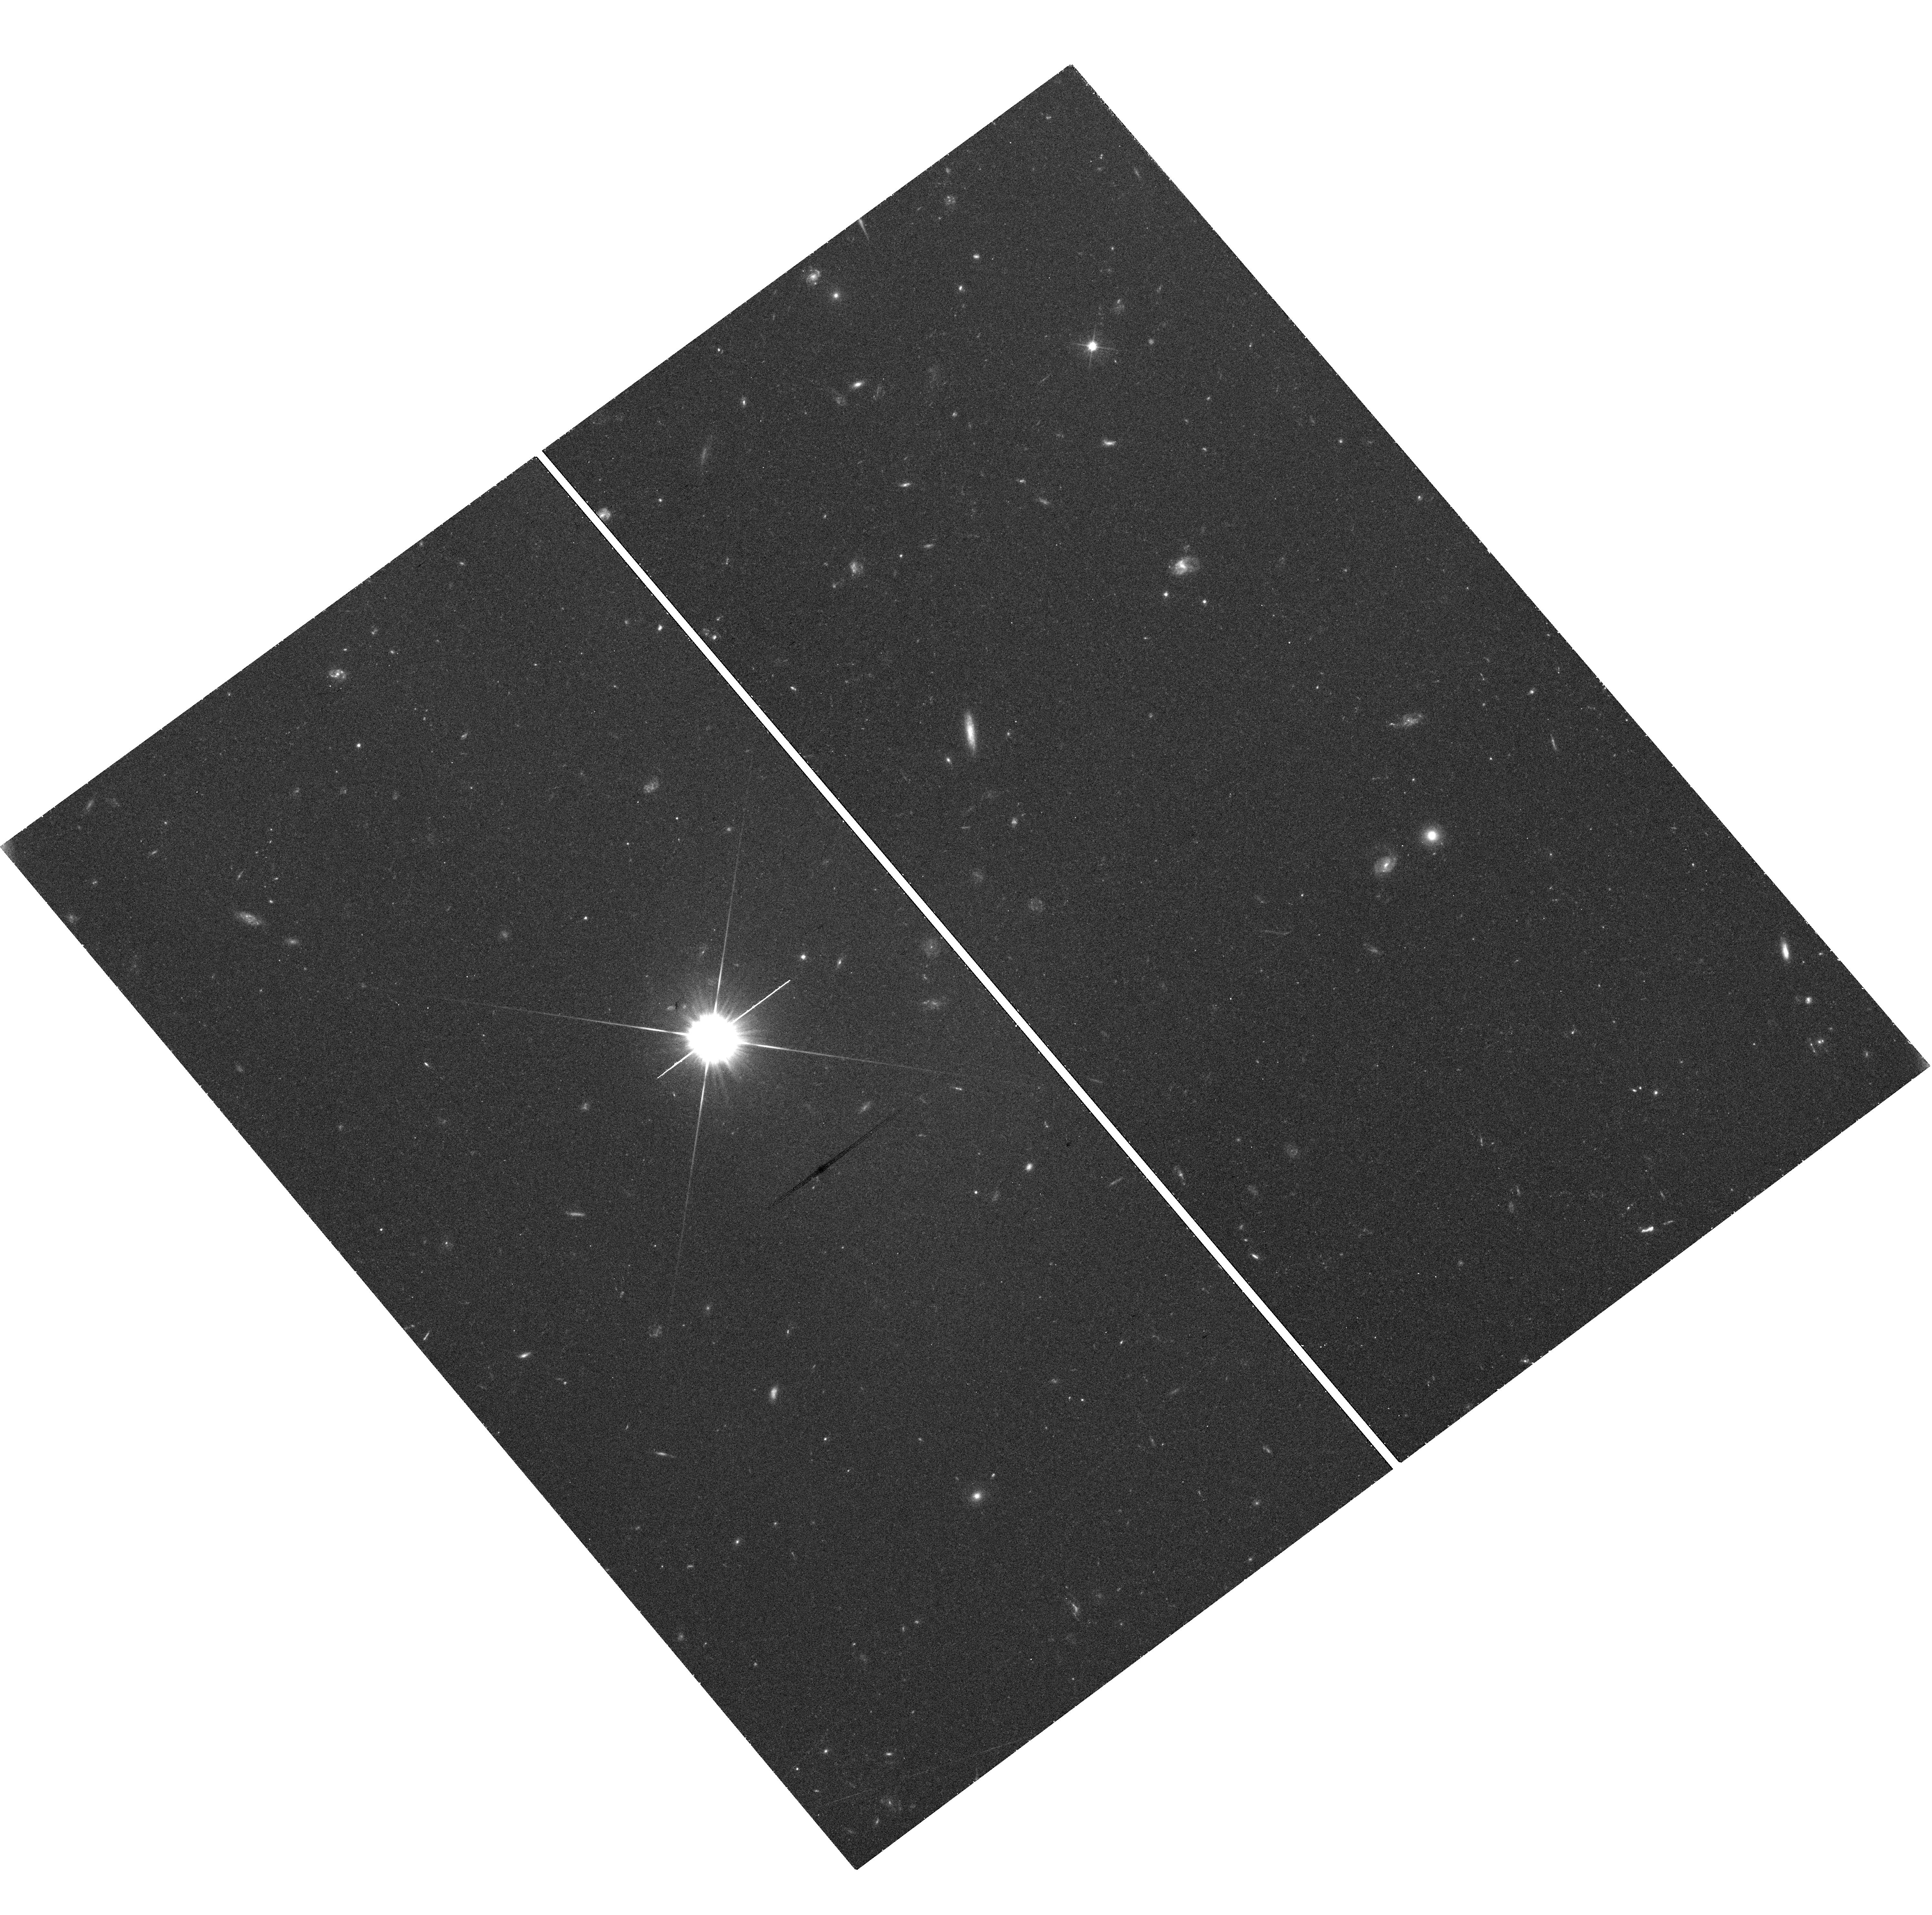
Target: SHIZELS-8. Instrument: WFC3/UVIS. Filter: F606W. Exposure: 44 min. Observation ID: hst_14719_03_wfc3_uvis_f606w_id5i03

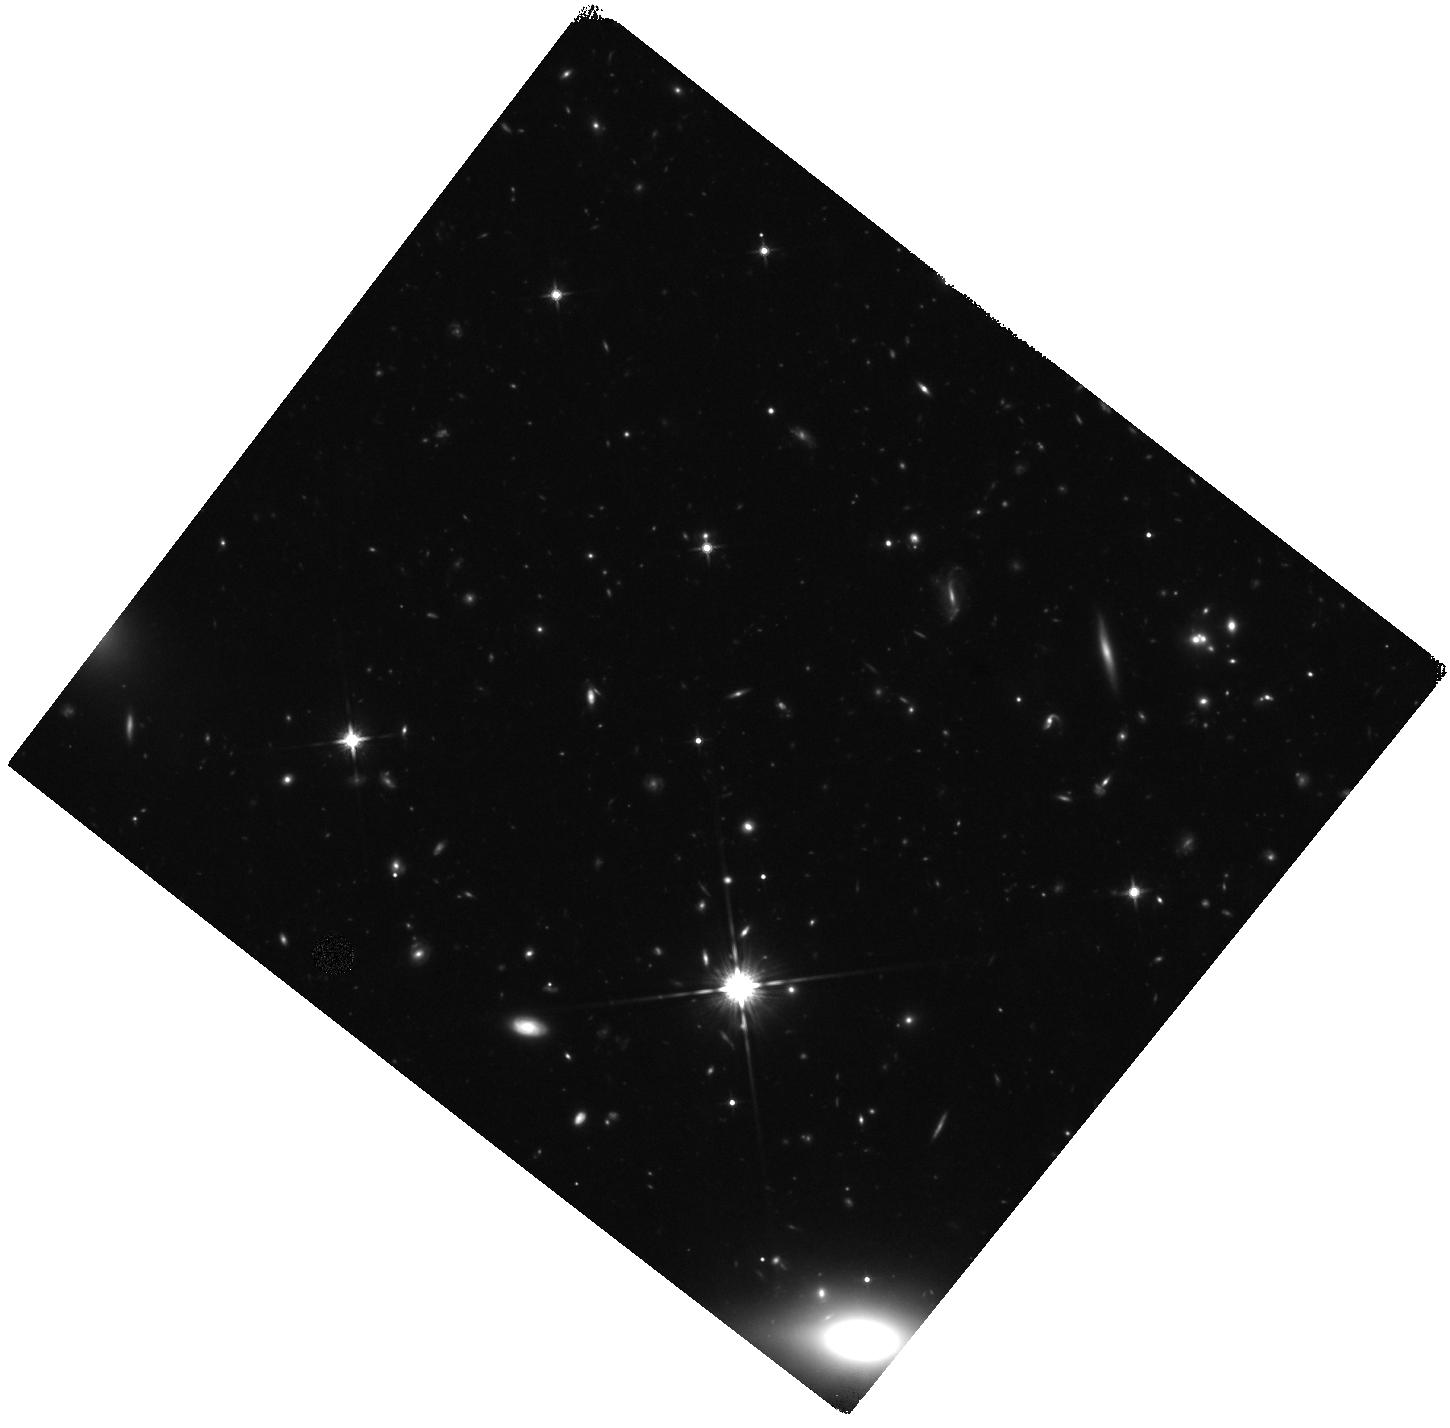
Target: SHIZELS-14. Instrument: WFC3/IR. Filter: F140W. Exposure: 44 min. Observation ID: hst_14719_18_wfc3_ir_f140w_id5i18

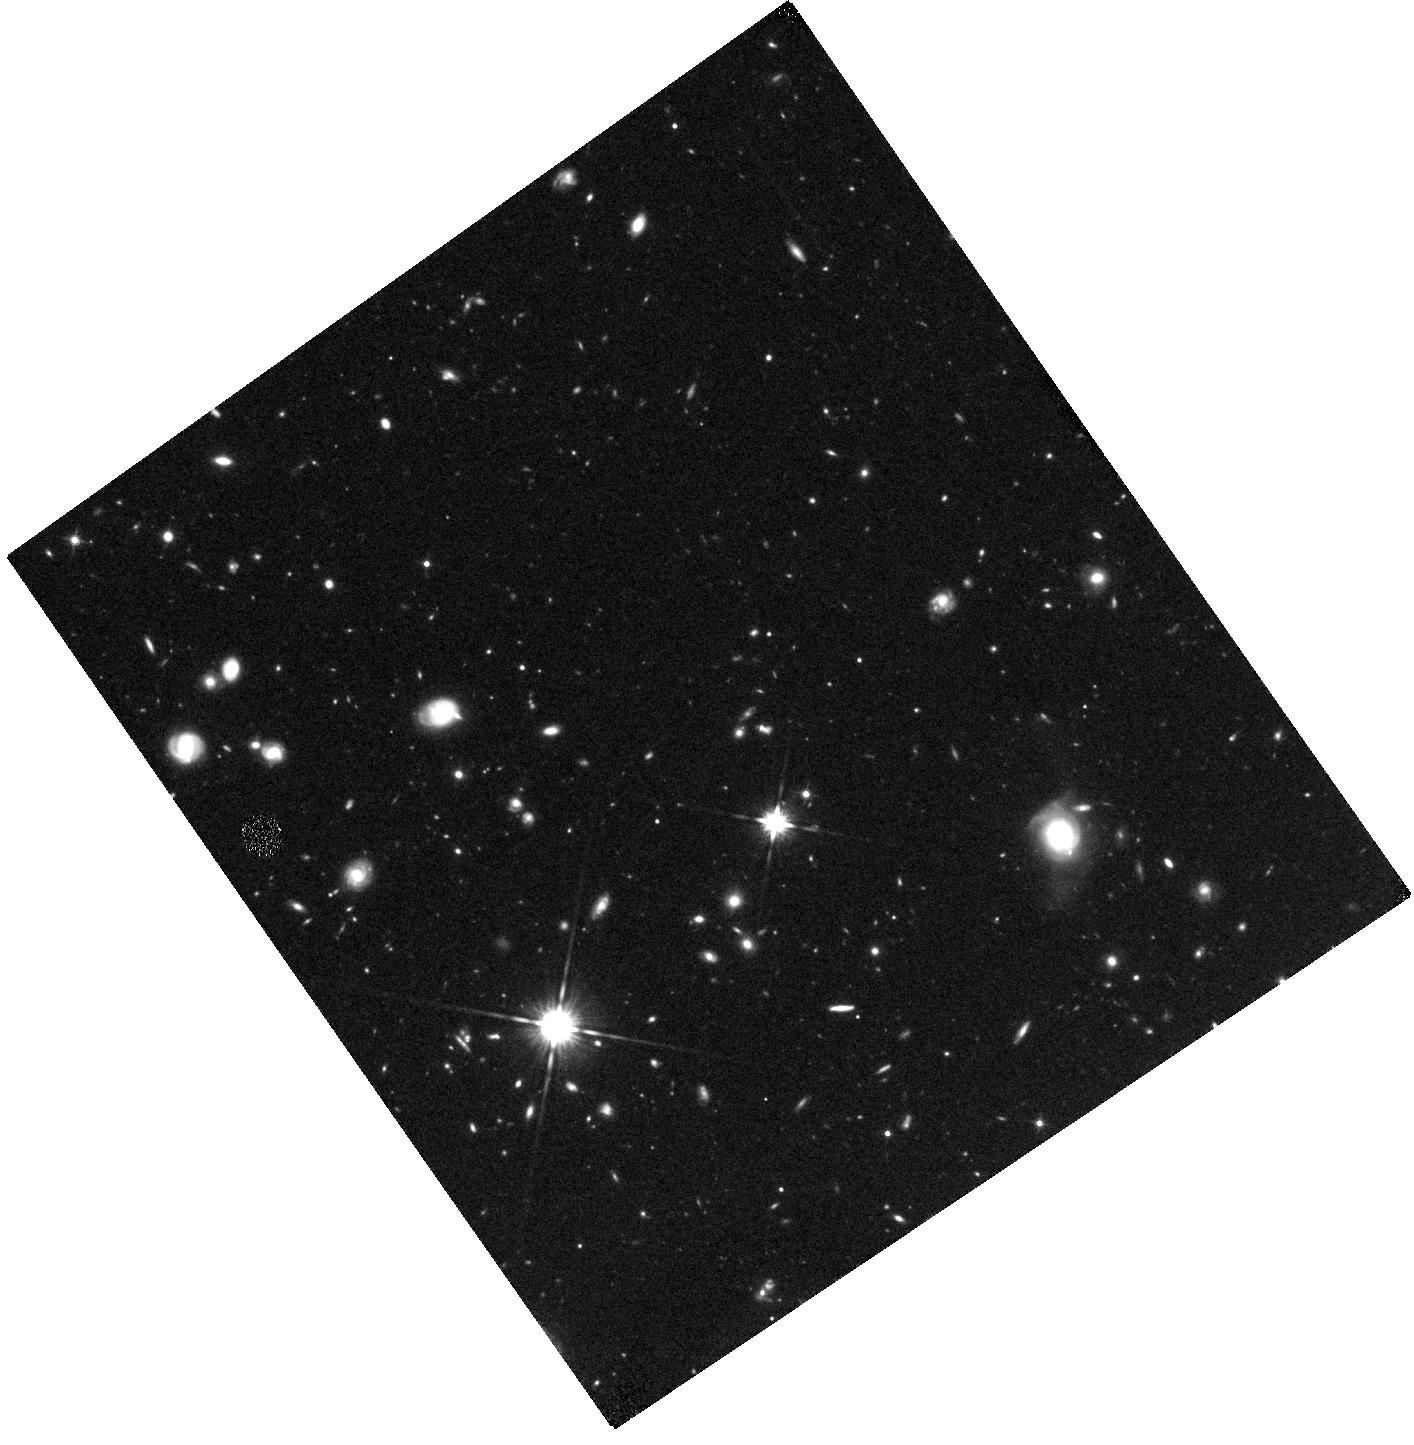
Target: SHIZELS-10. Instrument: WFC3/IR. Filter: F140W. Exposure: 44 min. Observation ID: hst_14719_08_wfc3_ir_f140w_id5i08

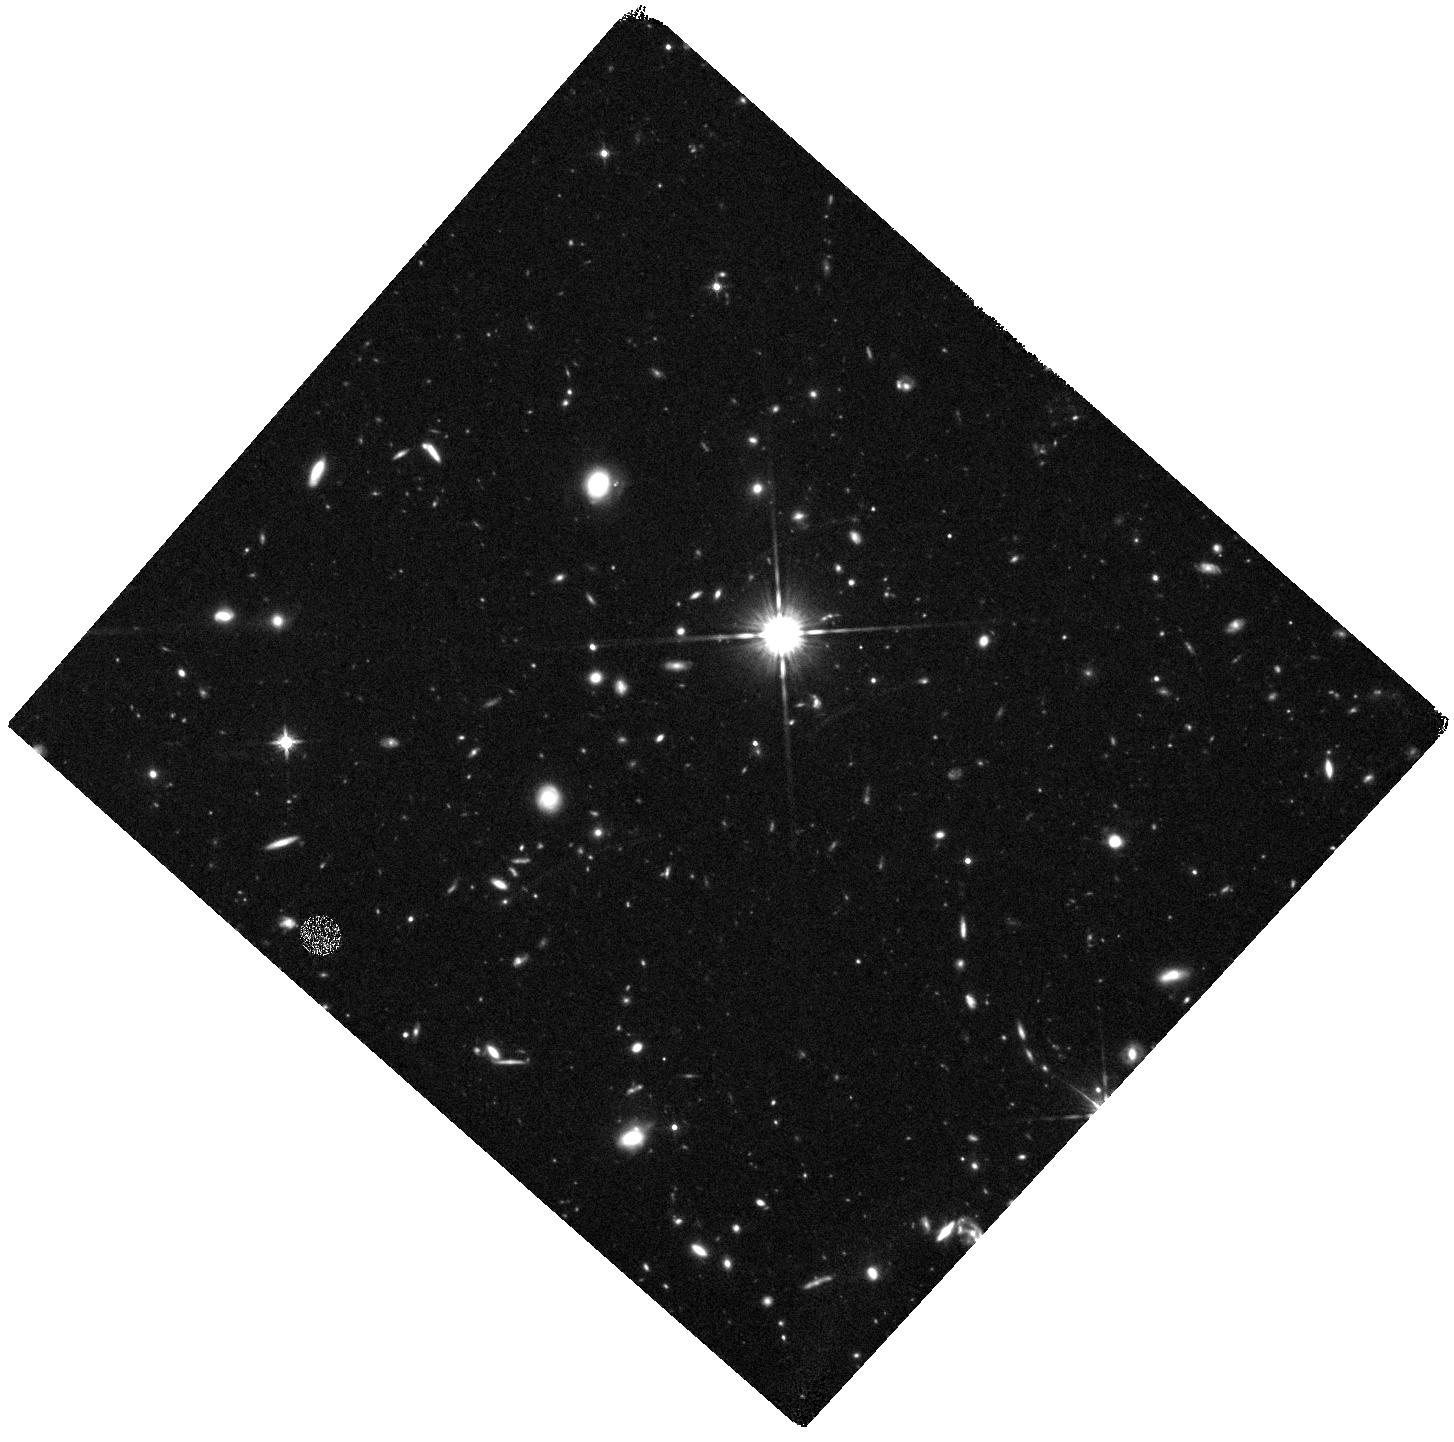
Target: NIFS-HIZELS-3. Instrument: WFC3/IR. Filter: F140W. Exposure: 44 min. Observation ID: hst_14719_16_wfc3_ir_f140w_id5i16

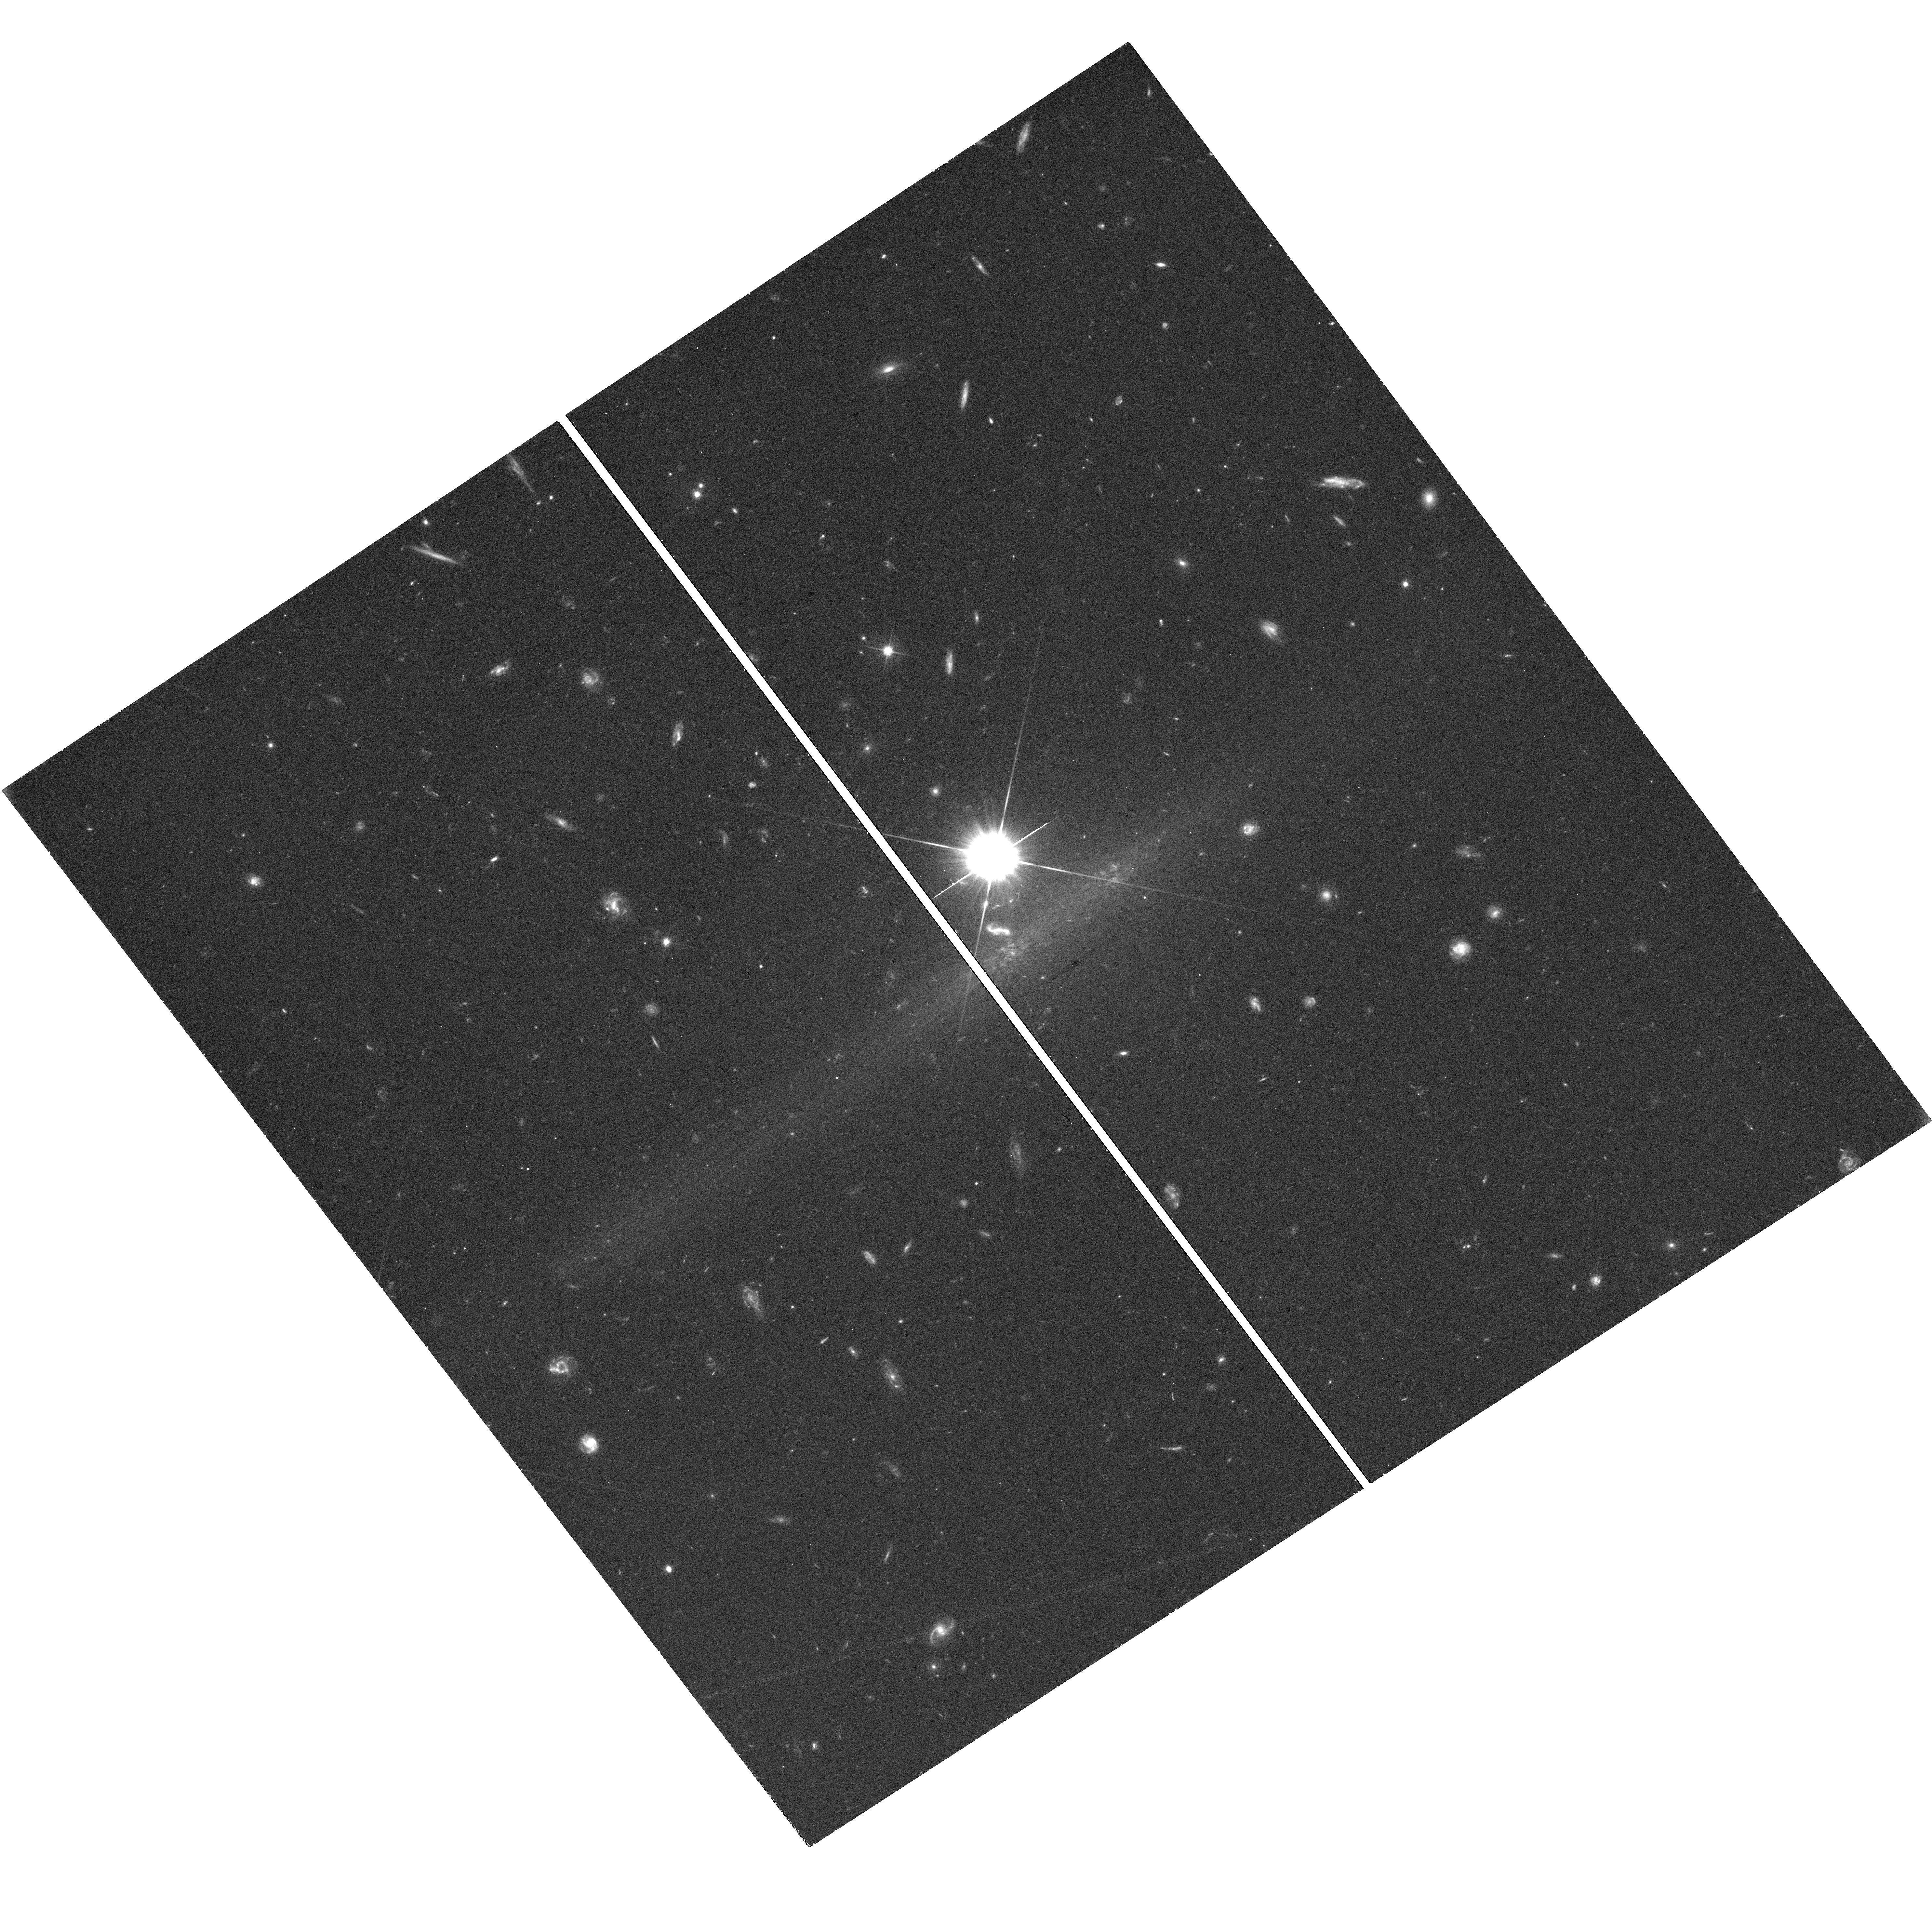
Target: NIFS-HIZELS-1. Instrument: WFC3/UVIS. Filter: F606W. Exposure: 44 min. Observation ID: hst_14719_11_wfc3_uvis_f606w_id5i11

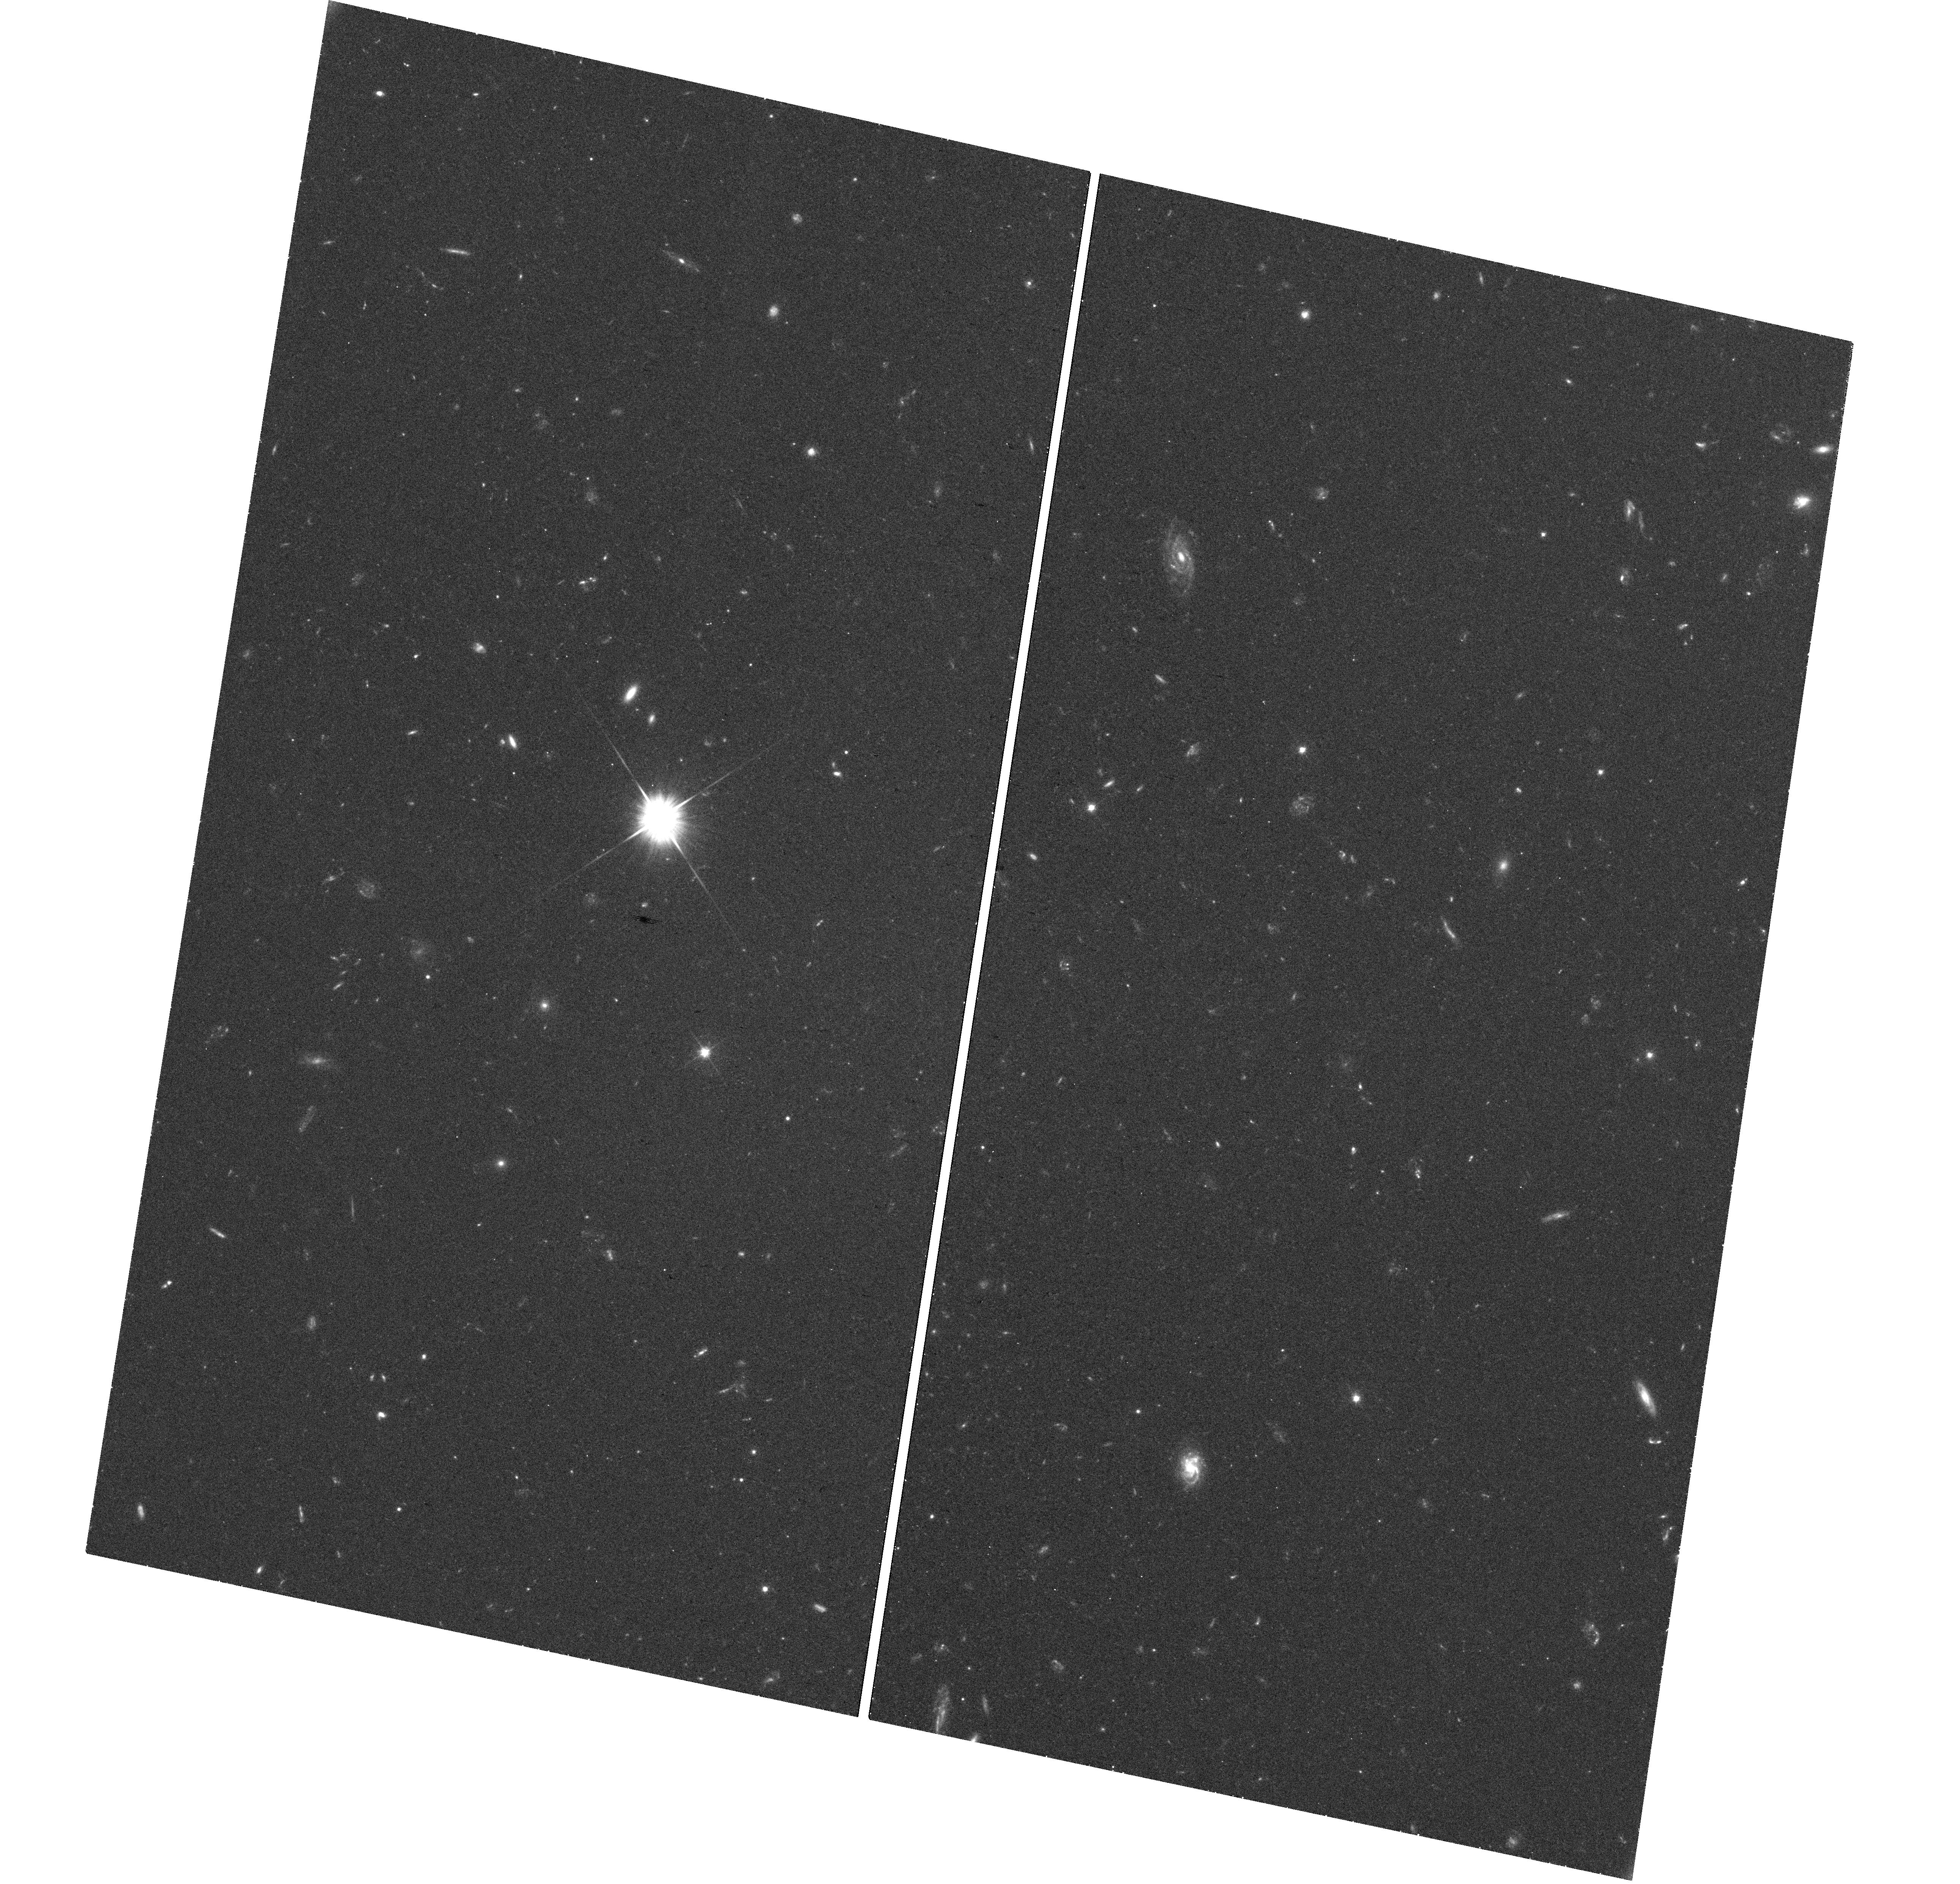
Target: SHIZELS-11. Instrument: WFC3/UVIS. Filter: F606W. Exposure: 44 min. Observation ID: hst_14719_09_wfc3_uvis_f606w_id5i09

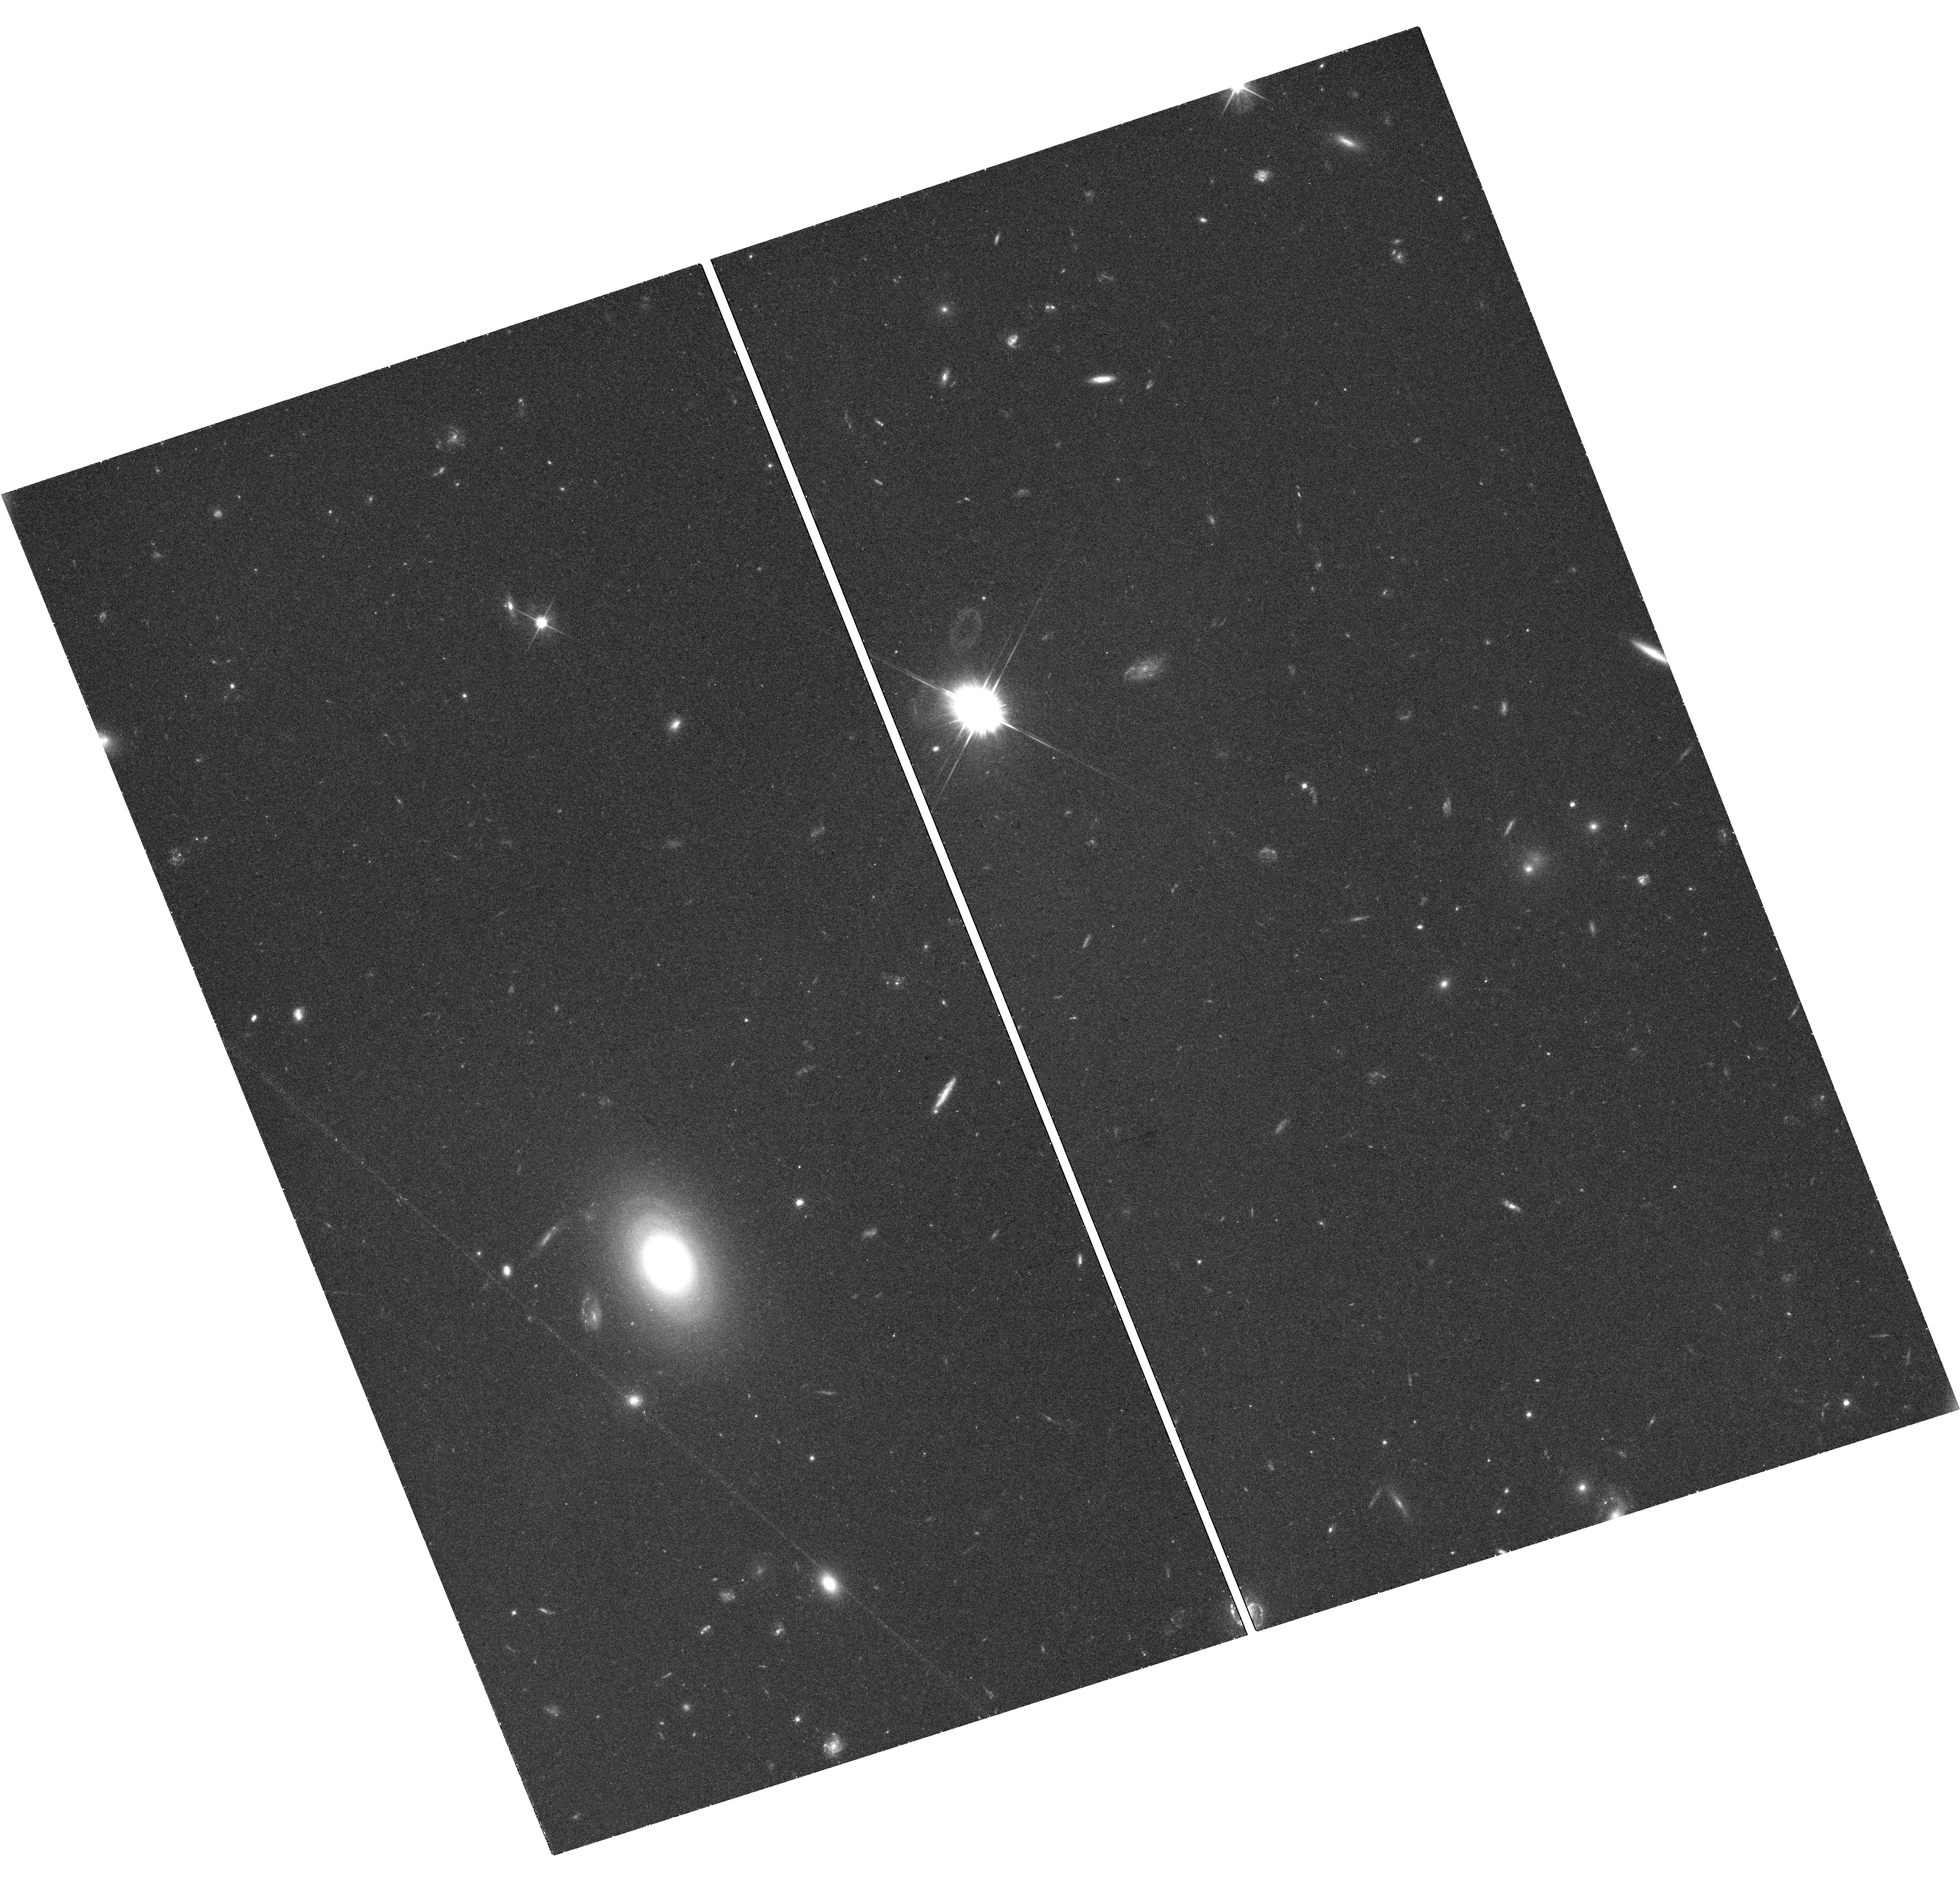
Target: SHIZELS-9. Instrument: WFC3/UVIS. Filter: F606W. Exposure: 44 min. Observation ID: hst_14719_05_wfc3_uvis_f606w_id5i05

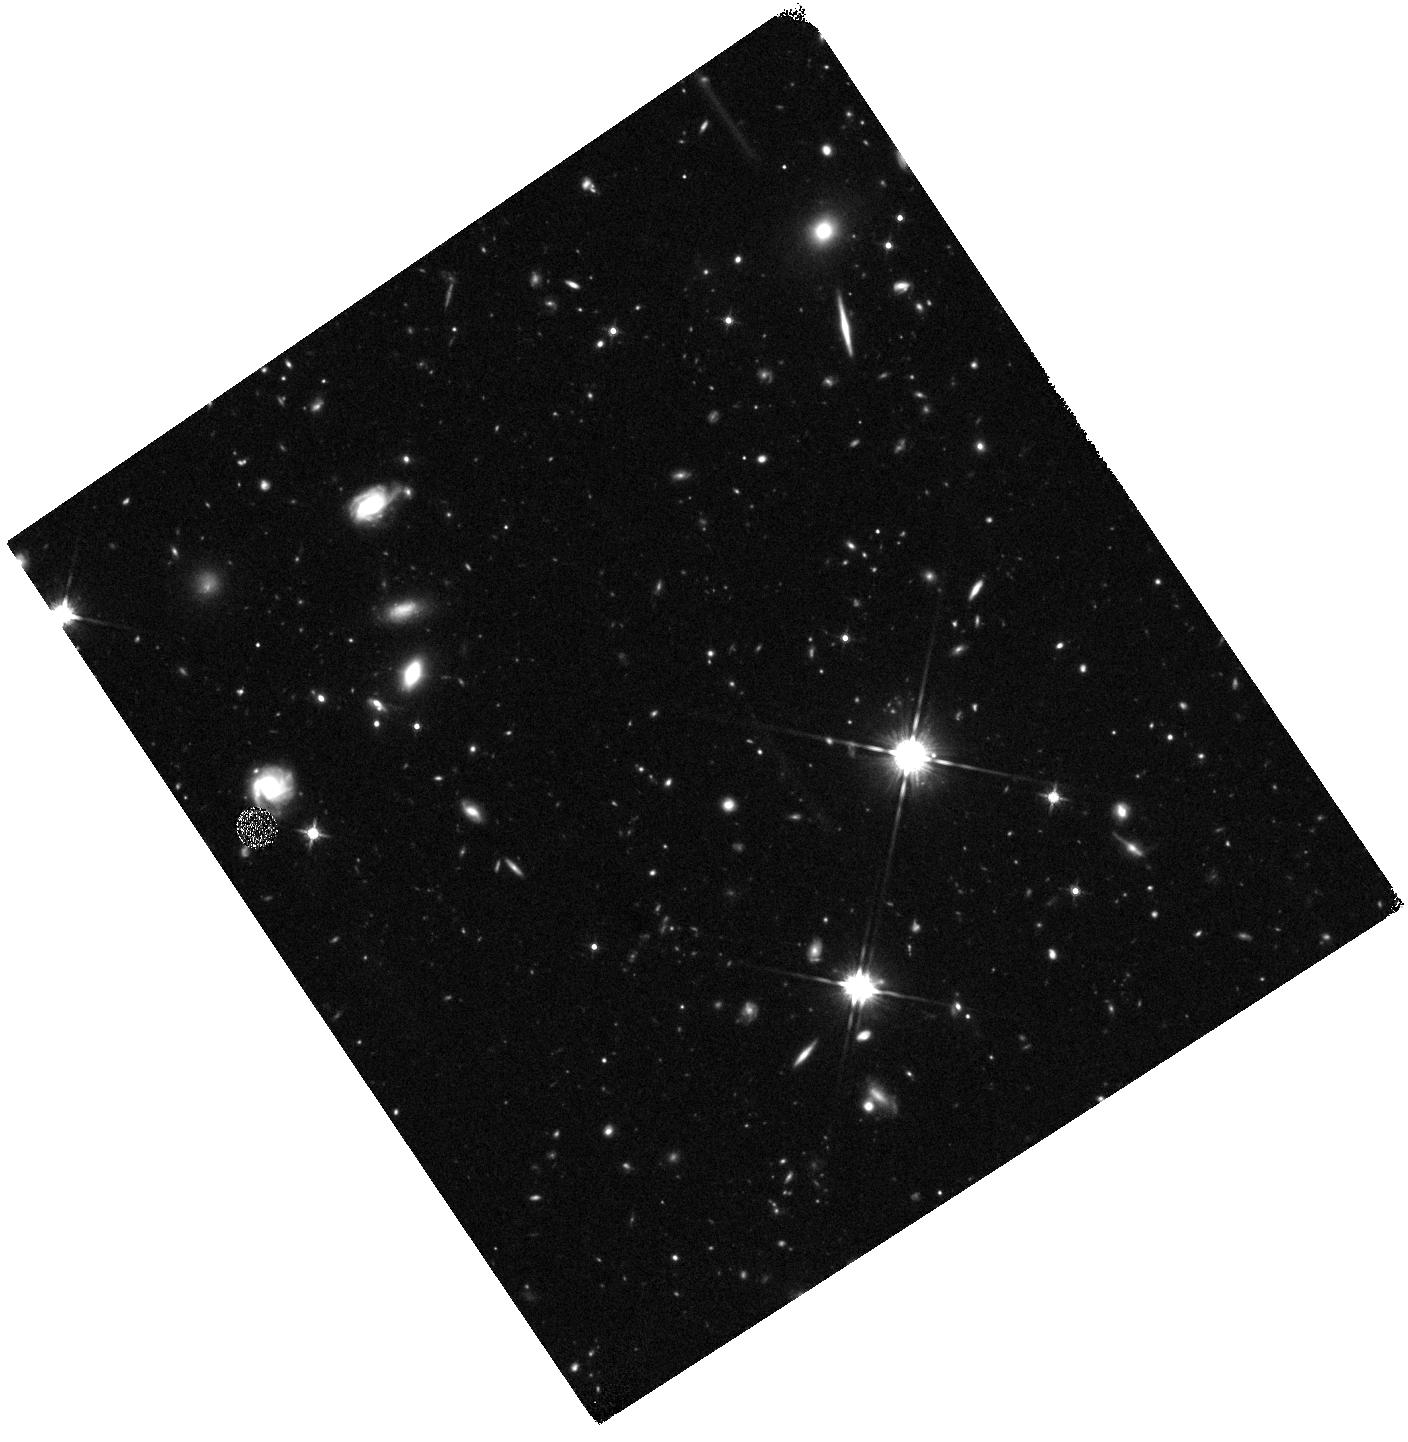
Target: NIFS-HIZELS-2. Instrument: WFC3/IR. Filter: F140W. Exposure: 44 min. Observation ID: hst_14719_14_wfc3_ir_f140w_id5i14

The detailed properties of star-forming regions at high redshift: a matched-resolution HST-Halpha-ALMA study (PI: Best, Philip N.)

Star-formation in high redshift galaxies takes place in very different conditions to those locally: high-redshift star-forming galaxies are dominated by gas-rich (f_gas ~ 20-80%) turbulent disks, have a highly pressured interstellar medium, and contain star-forming complexes orders of magnitude larger than those nearby. To understand quantitative the physical conditions and processes in these galaxies requires spatially-resolved studies of their properties and dynamics. We have been addressing this using adaptive-optics-assisted integral field spectroscopy of the H-alpha line emission of 'typical' galaxies at z=1.47 and 2.23, coupled with ALMA imaging of the thermal dust emission at matched 0.1-arcsec resolution. Here we propose to obtain two-filter HST images of 9 of these galaxies to delineate the old and young stellar populations on the same kpc-scales. Using these data we will: (i) measure spatially-resolved dust attenuation by accurately mapping the H-alpha to ultraviolet star-formation rate ratio across the galaxies; (ii) derive corrected star-formation rates, quantify the properties of the star-forming clumps, and investigate their scaling relations; (iii) critically test numerical simulations of the properties and lifetimes of these clumps; (iv) determine the morphological properties of the galaxies: evidence for mergers, disk scale-lengths, Sersic indices; (v) provide the first spatially-resolved comparison of the three classic star-formation tracers (UV, H-alpha, far-IR) at high redshift. This matched-resolution HST-Halpha-ALMA dataset will be a uniquely powerful resource for understanding the physical conditions within high-redshift star-forming galaxies.